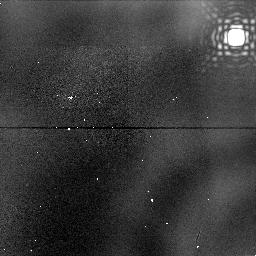
Target: NGC1976-DARK-NIC-FIELD-THREE
Instrument: NICMOS/NIC1
Filter: F187N
Exposure: 6 min
Observation ID: n47m11010

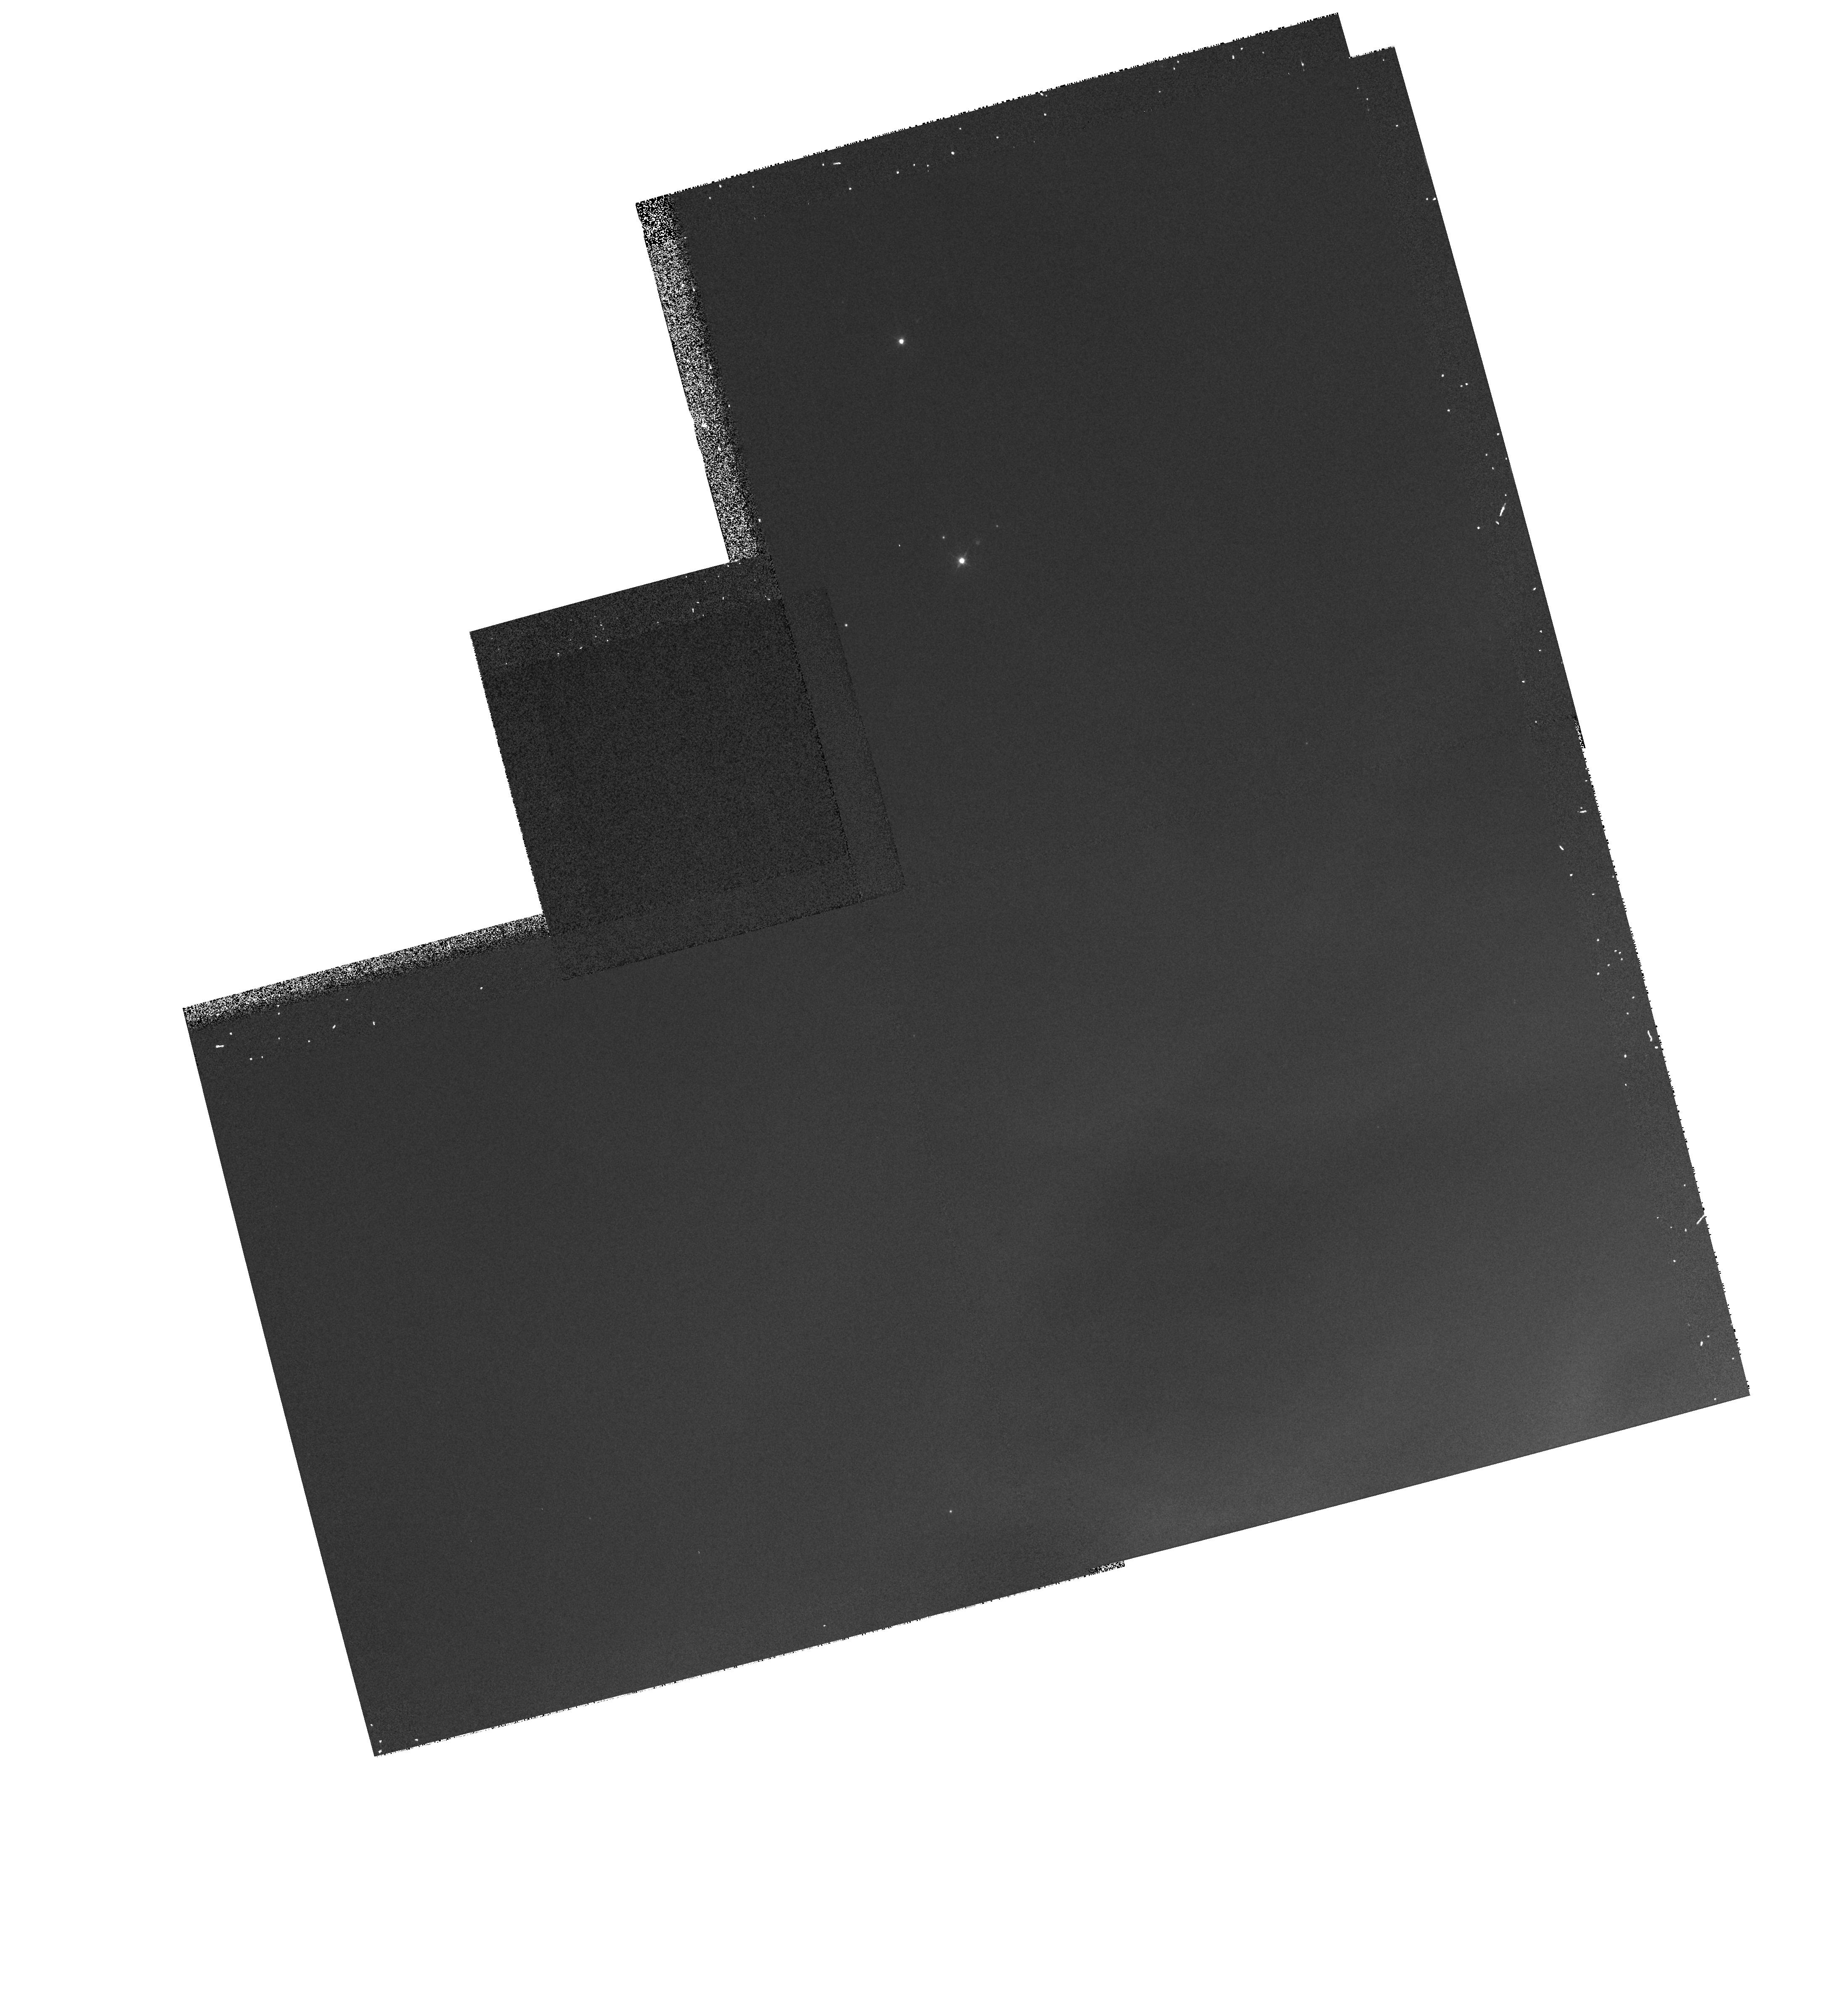
Target: NGC1976-DARK-NIC-FIELD-ONE
Instrument: WFPC2/PC
Filter: F502N
Exposure: 8 min
Observation ID: hst_7367_10_wfpc2_pc_f502n_u47m10

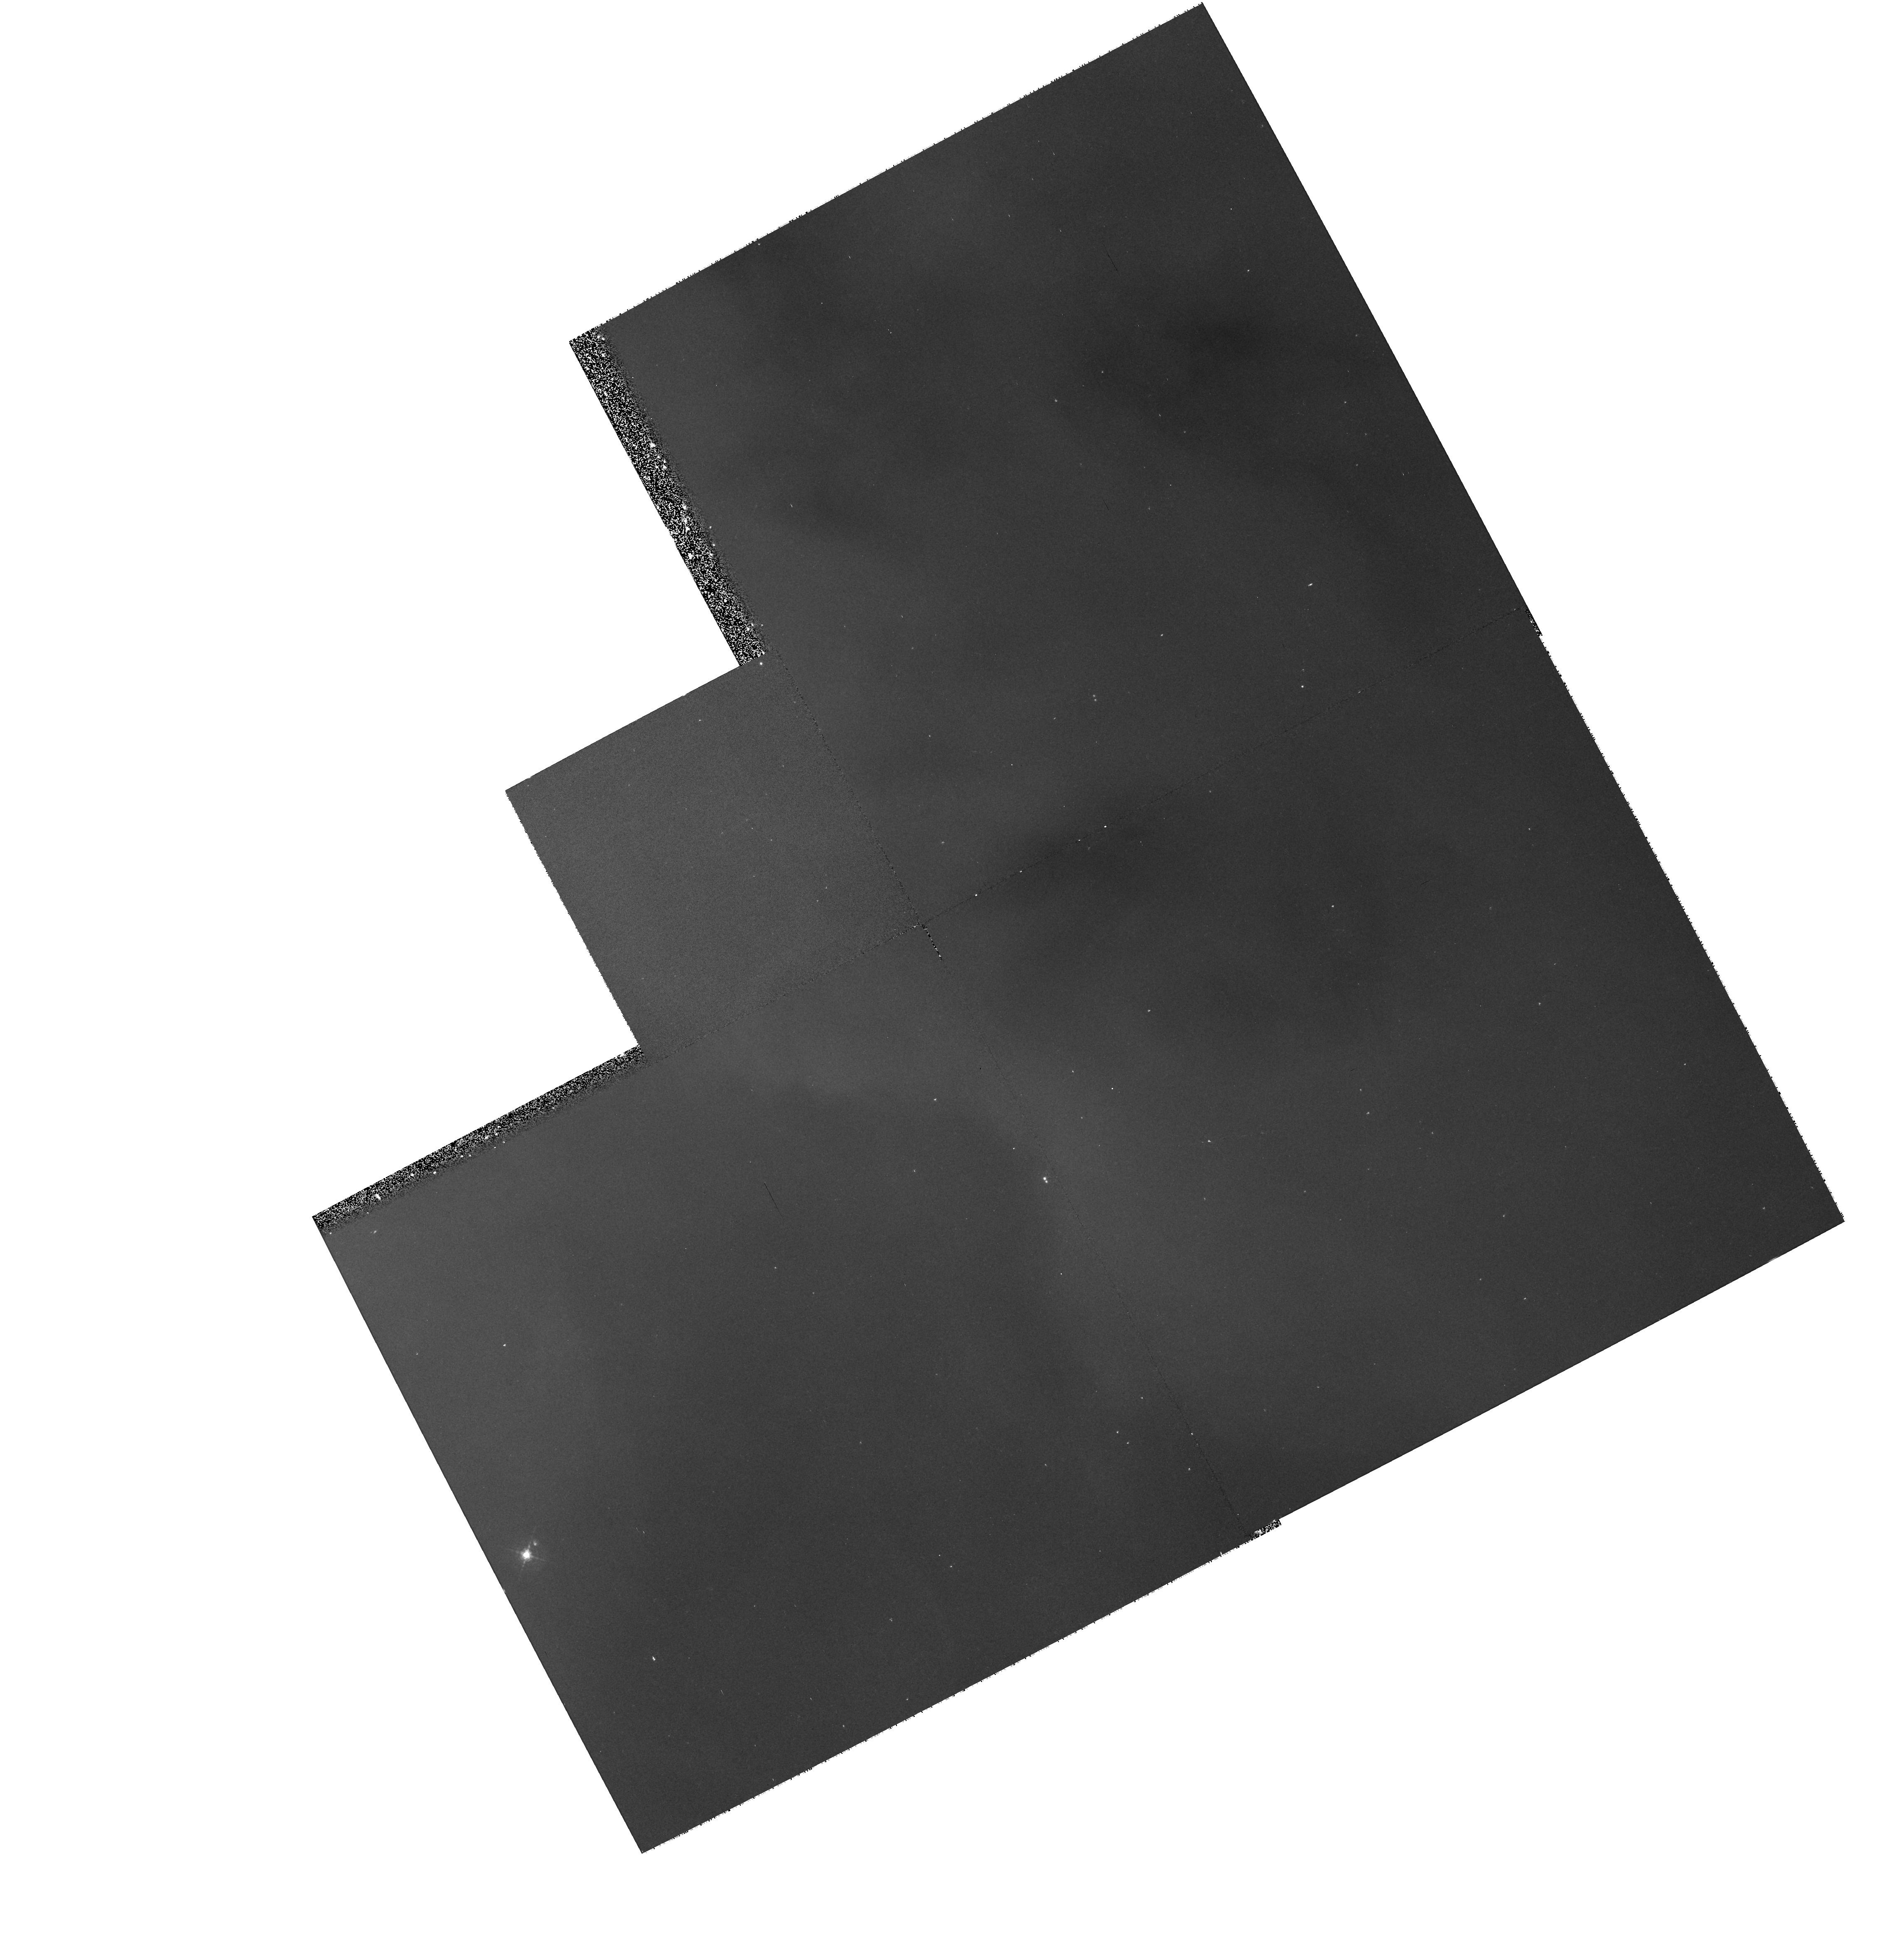
Target: NGC1976-DARK-STIS-EDGE
Instrument: WFPC2/PC
Filter: F502N
Exposure: 10 min
Observation ID: hst_7367_08_wfpc2_pc_f502n_u47m08

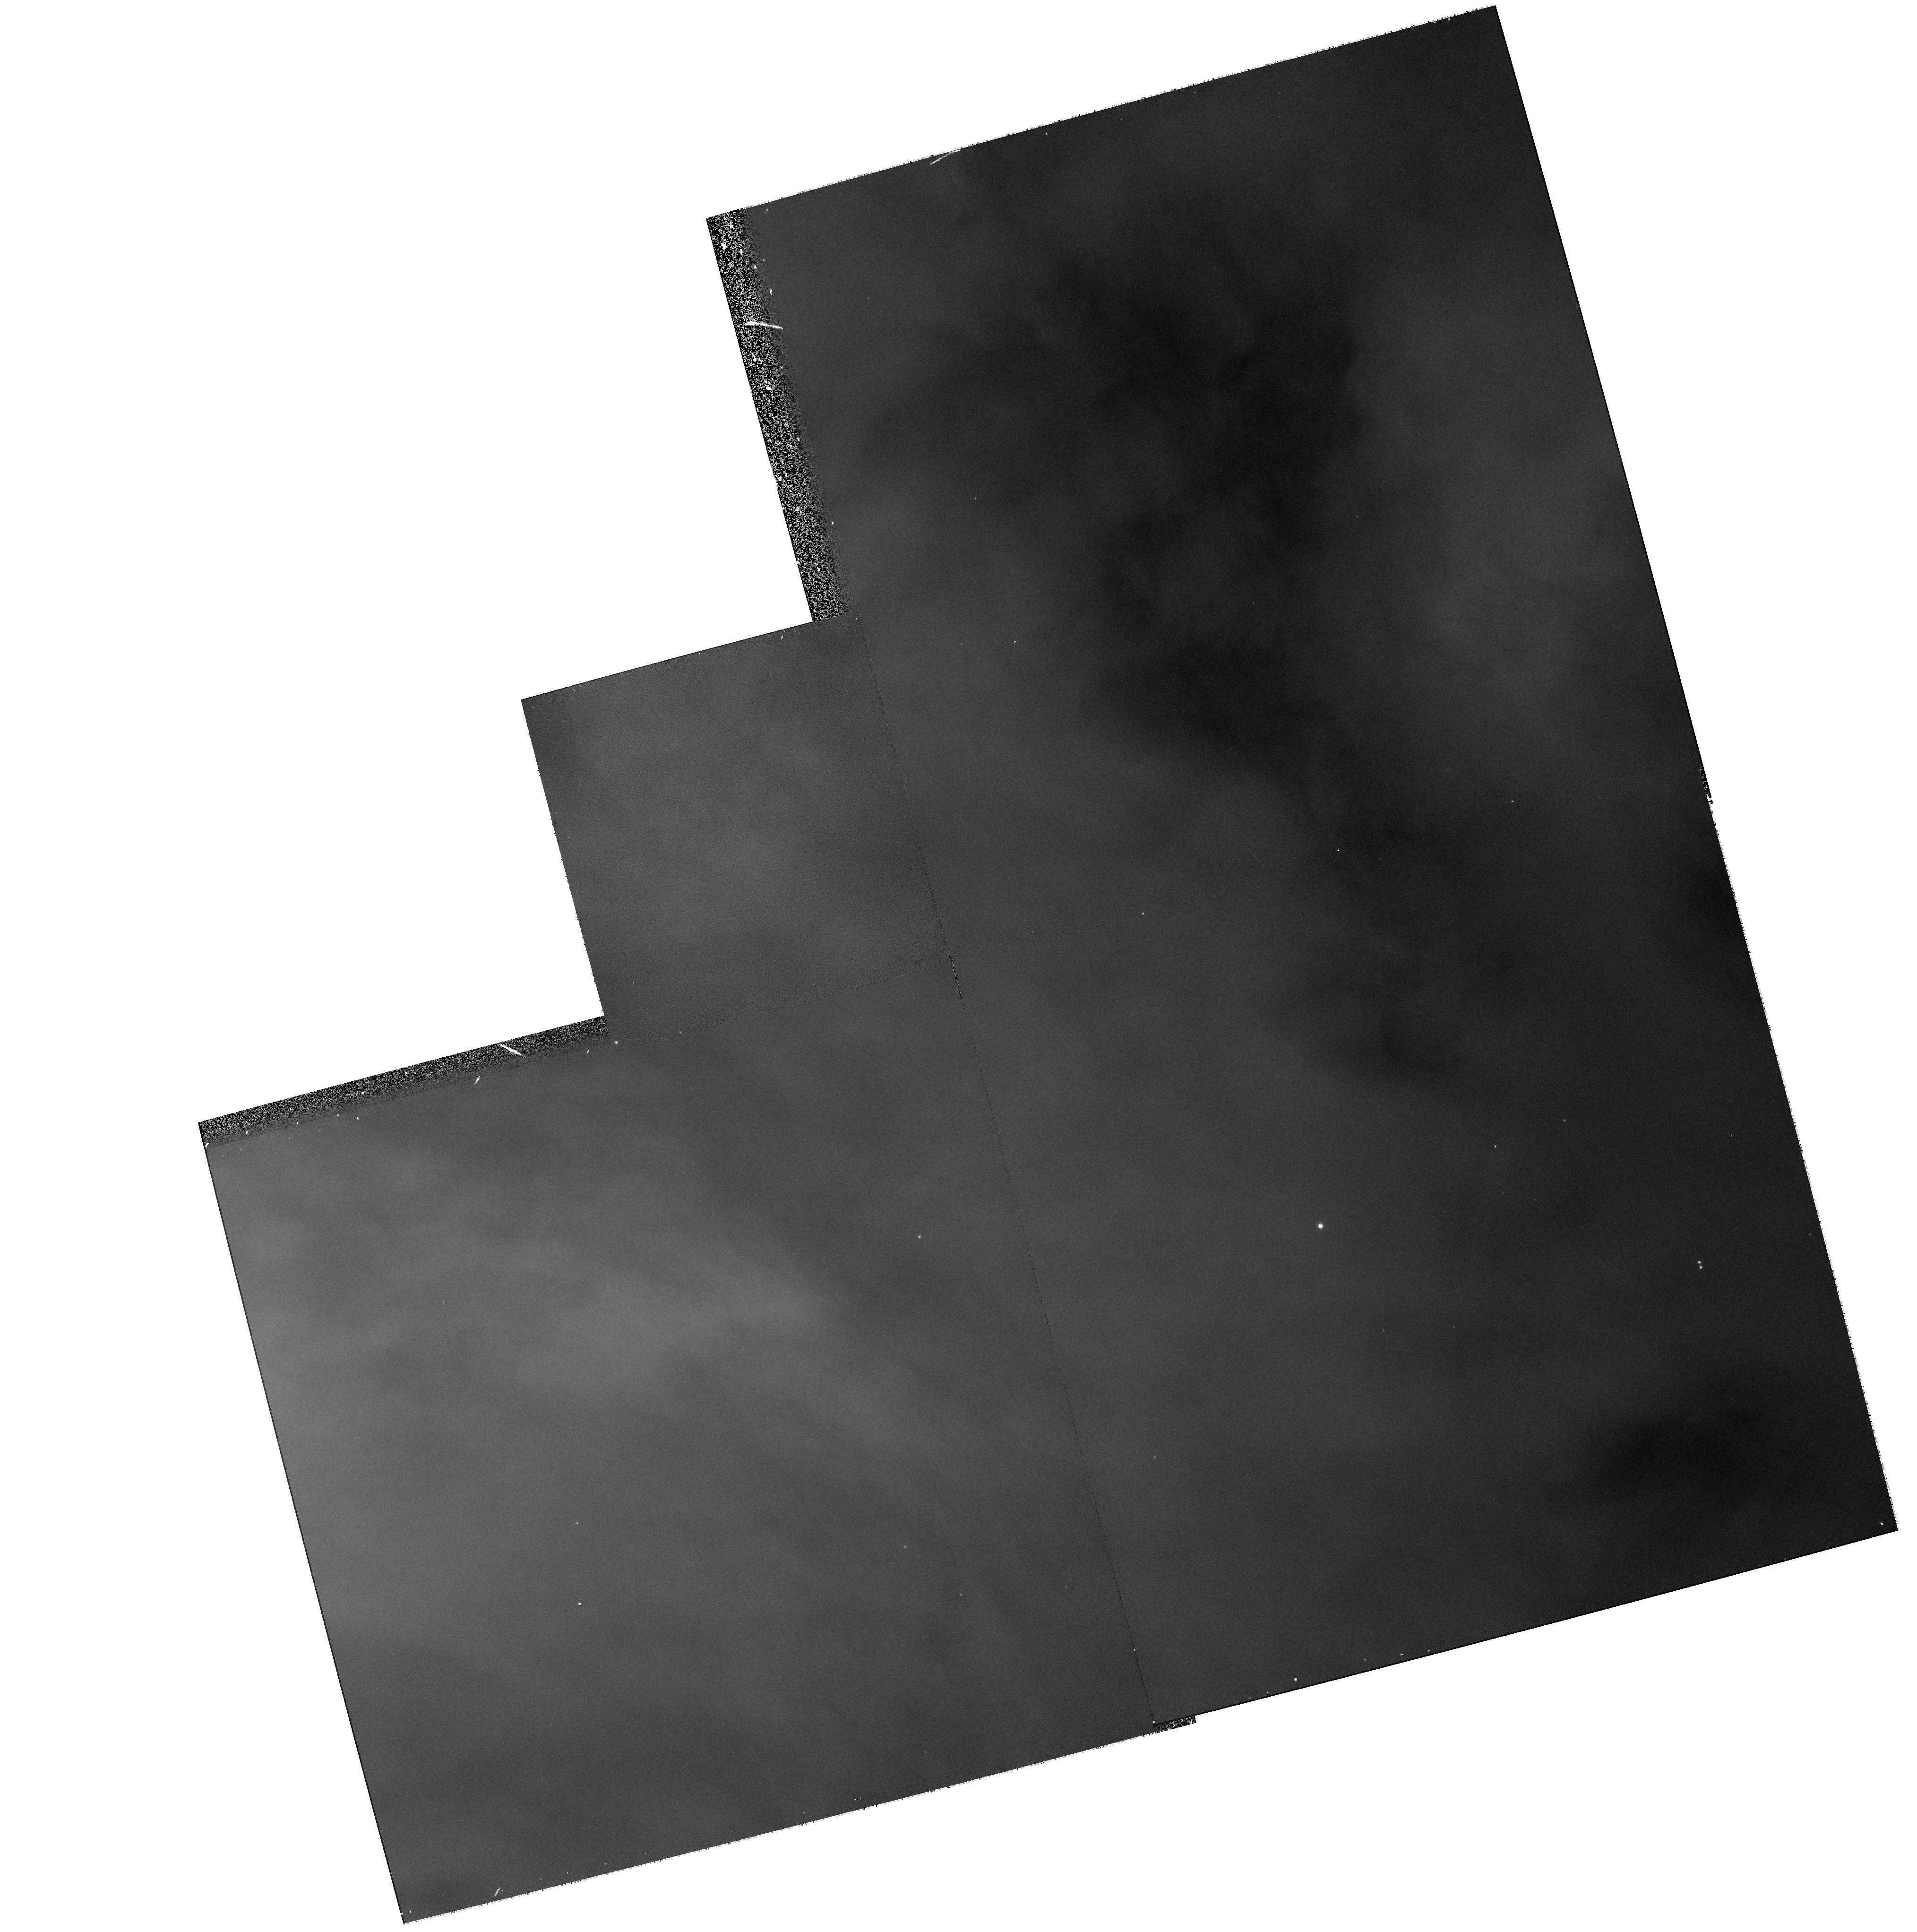
Target: NGC1976-DARK-STIS-FIELD-SEVEN
Instrument: WFPC2/PC
Filter: F656N
Exposure: 5 min
Observation ID: hst_7367_07_wfpc2_pc_f656n_u47m07

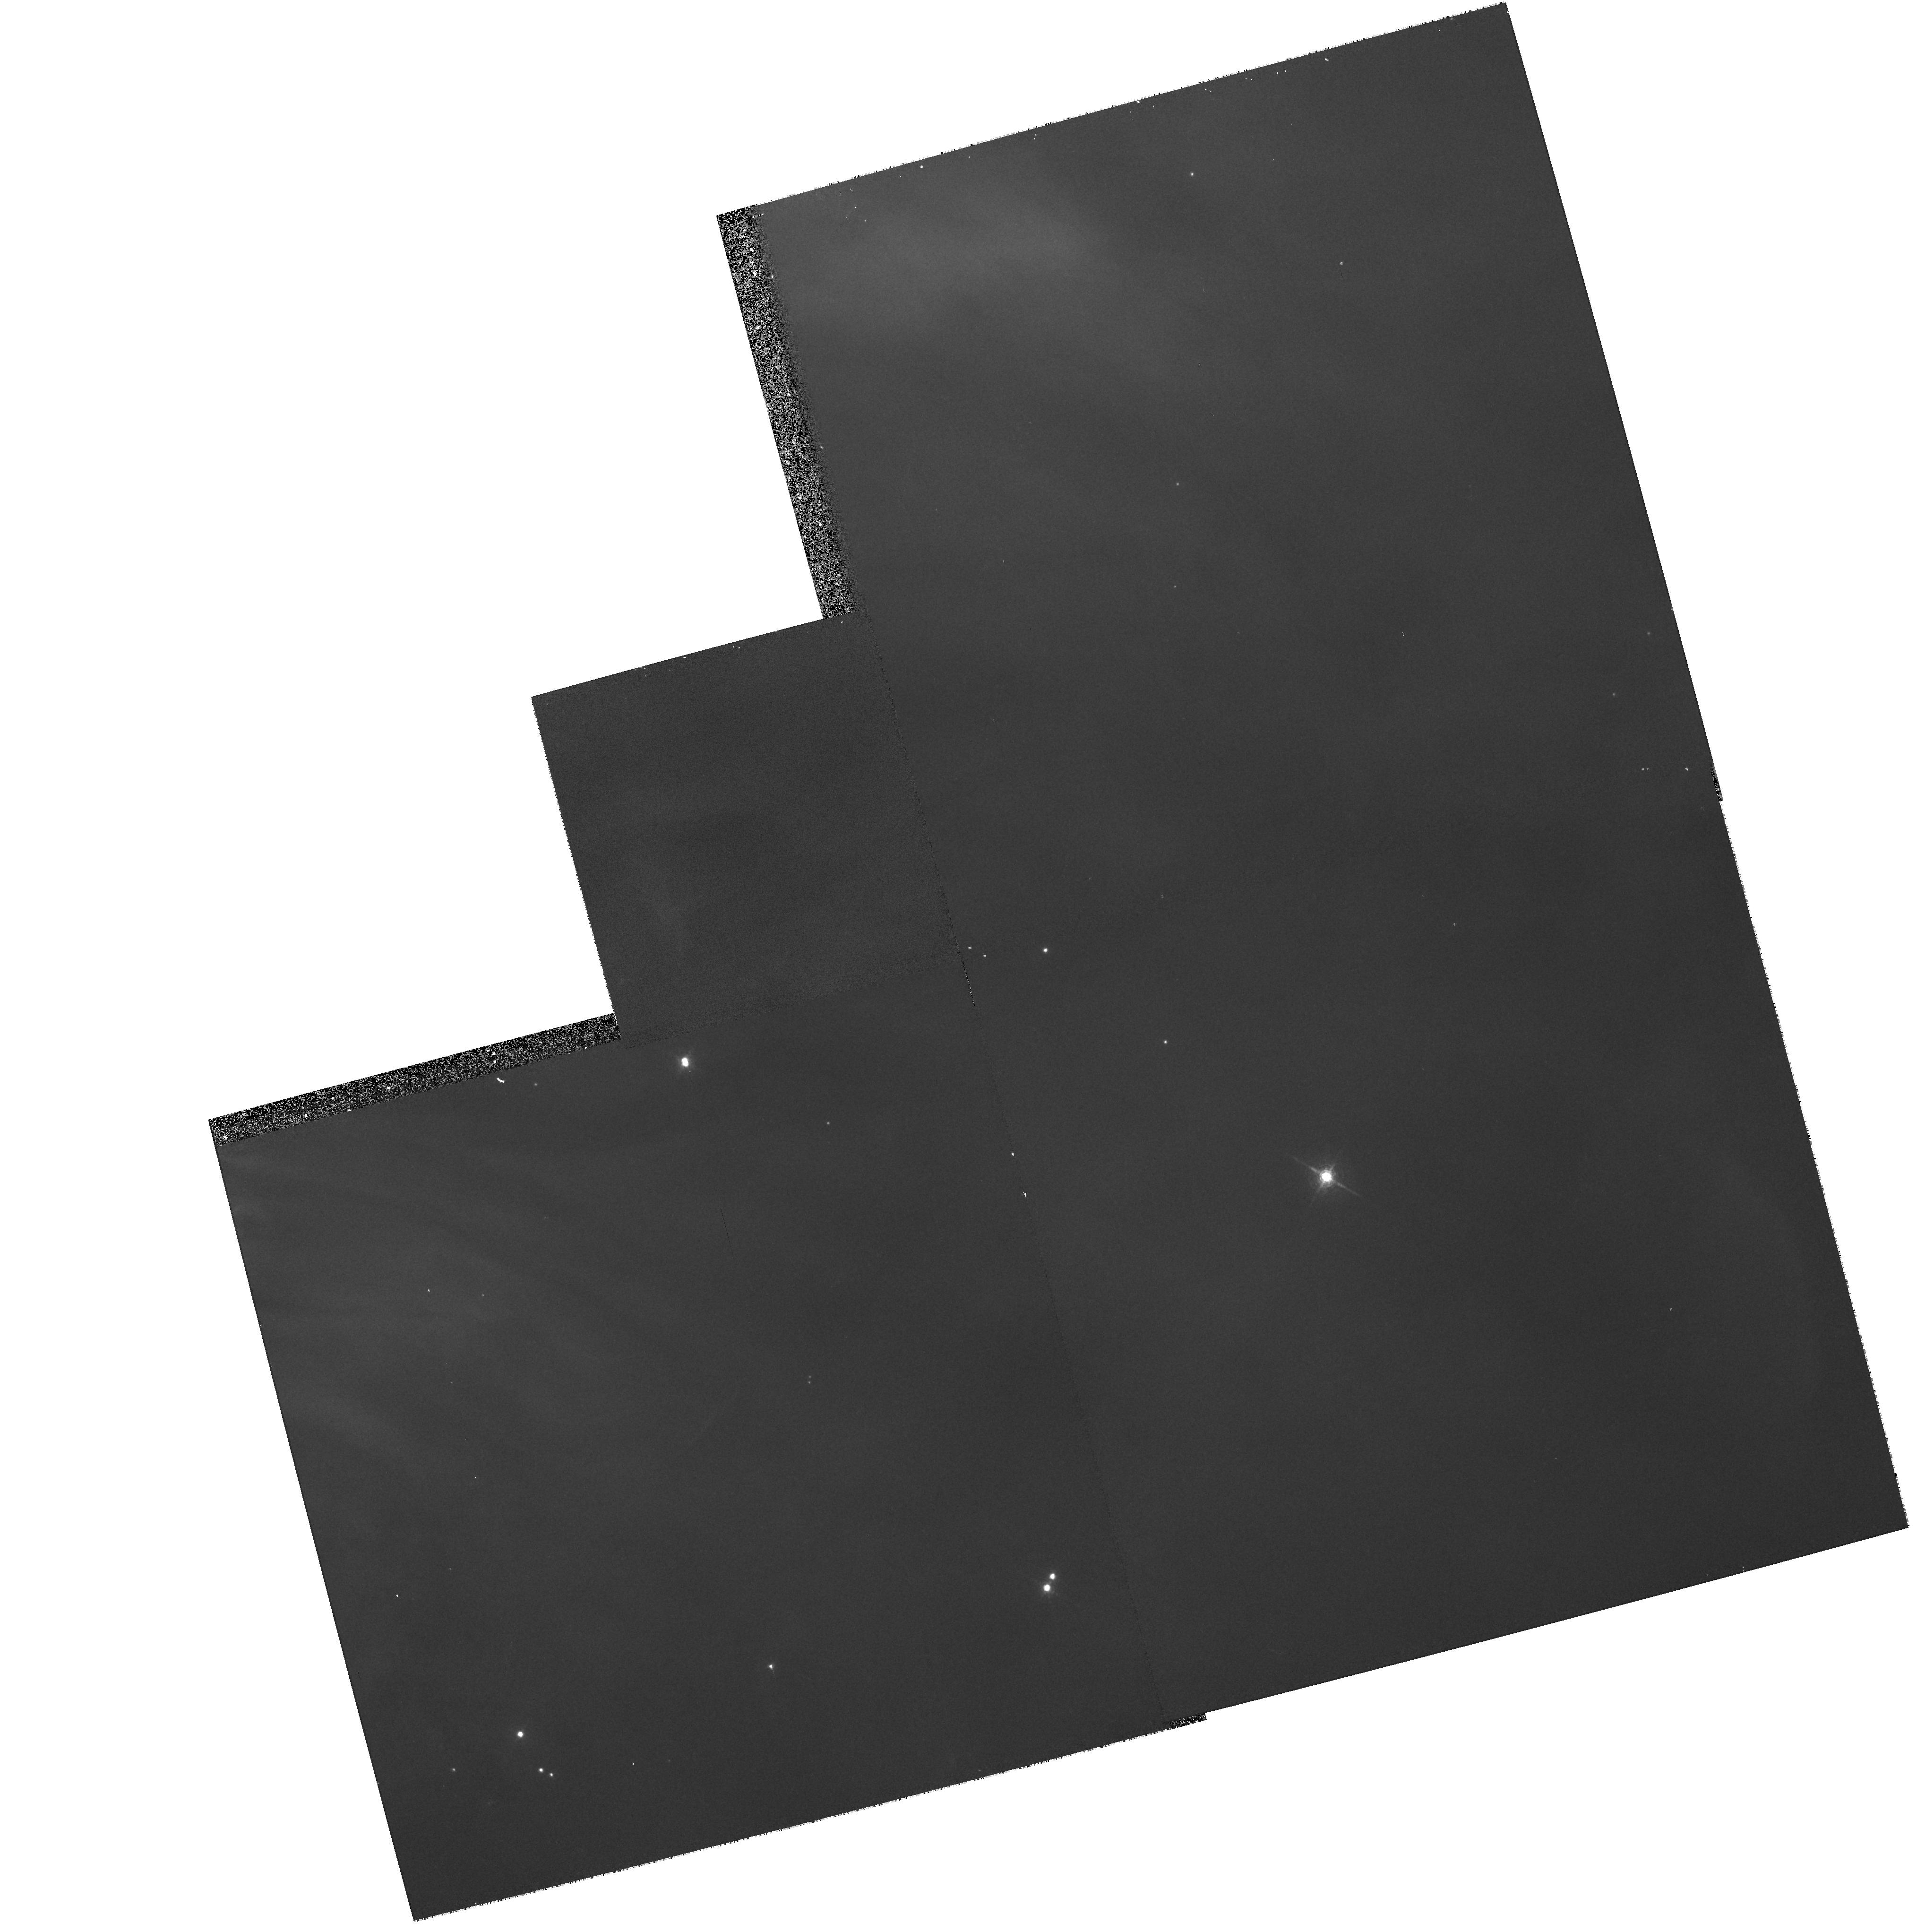
Target: NGC1976-DARK-STIS-FIELD-FOUR
Instrument: WFPC2/PC
Filter: F658N
Exposure: 5 min
Observation ID: hst_7367_04_wfpc2_pc_f658n_u47m04

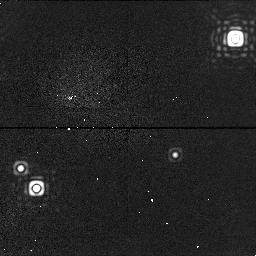
Target: NGC1976-DARK-NIC-FIELD-TWO
Instrument: NICMOS/NIC1
Filter: F190N
Exposure: 6 min
Observation ID: n47m11040

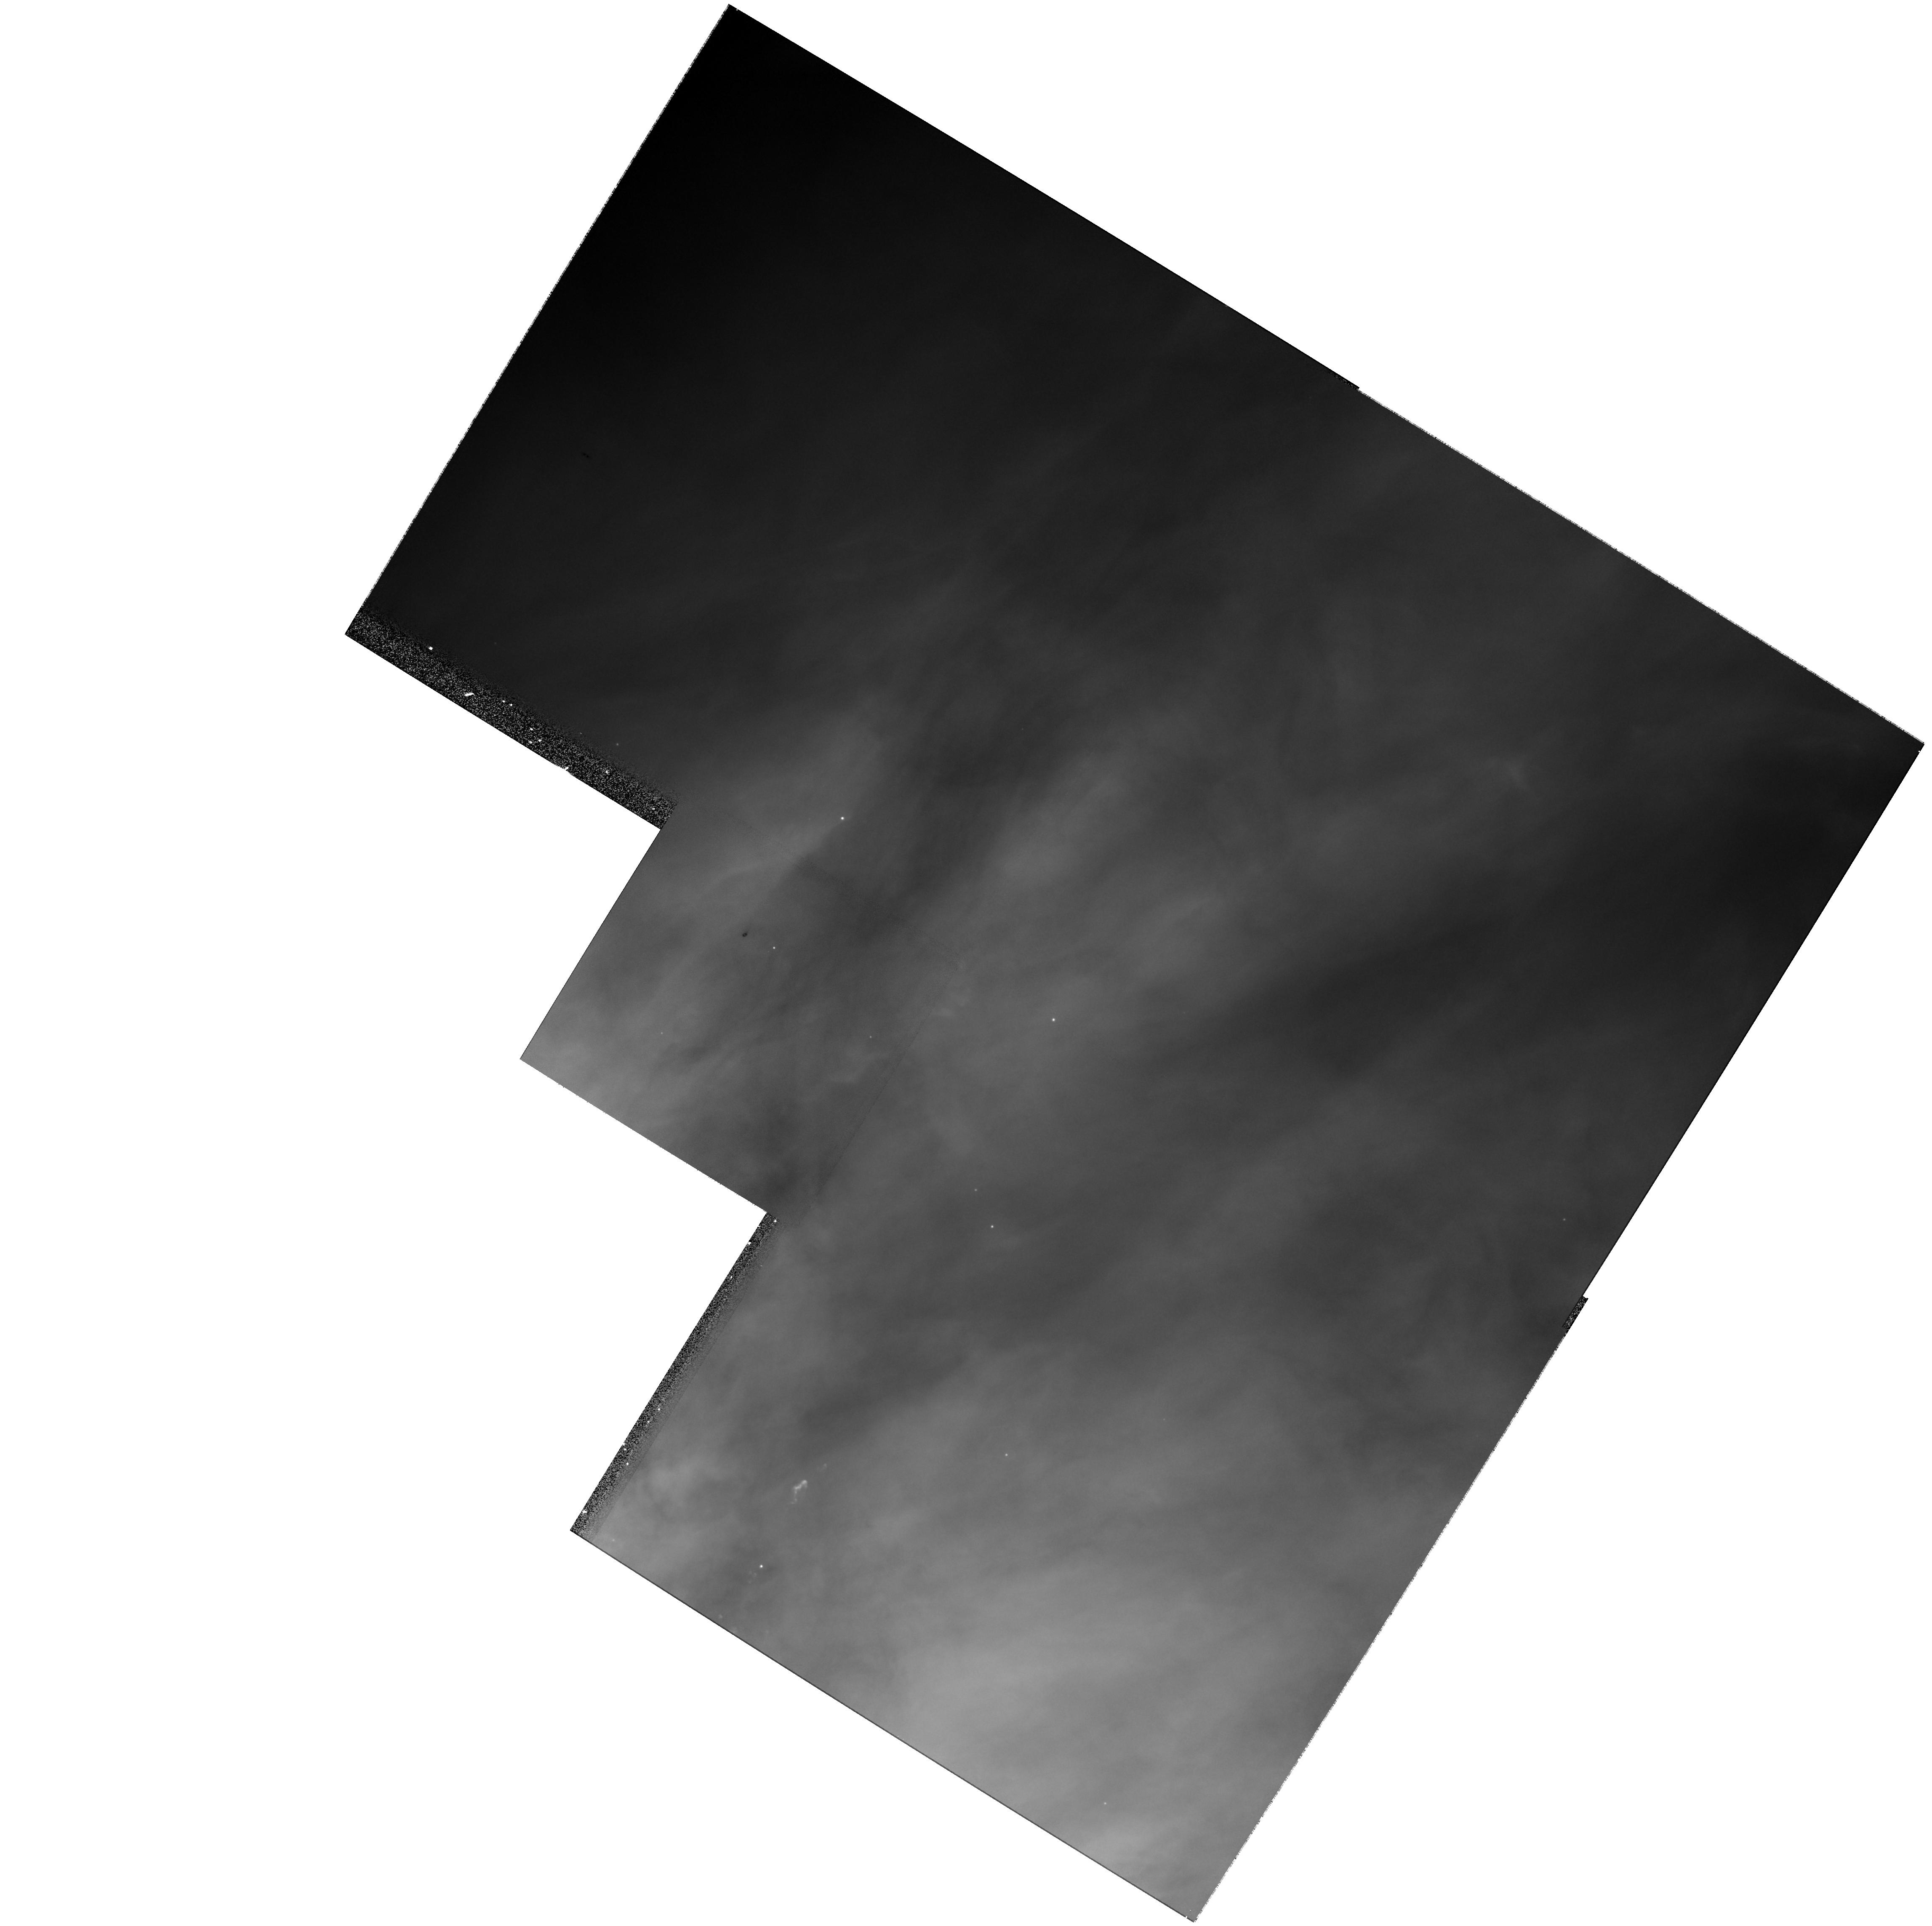
Target: NGC1976-DARK-STIS-FIELD-THREE
Instrument: WFPC2/PC
Filter: F656N
Exposure: 11 min
Observation ID: hst_7367_03_wfpc2_pc_f656n_u47m03

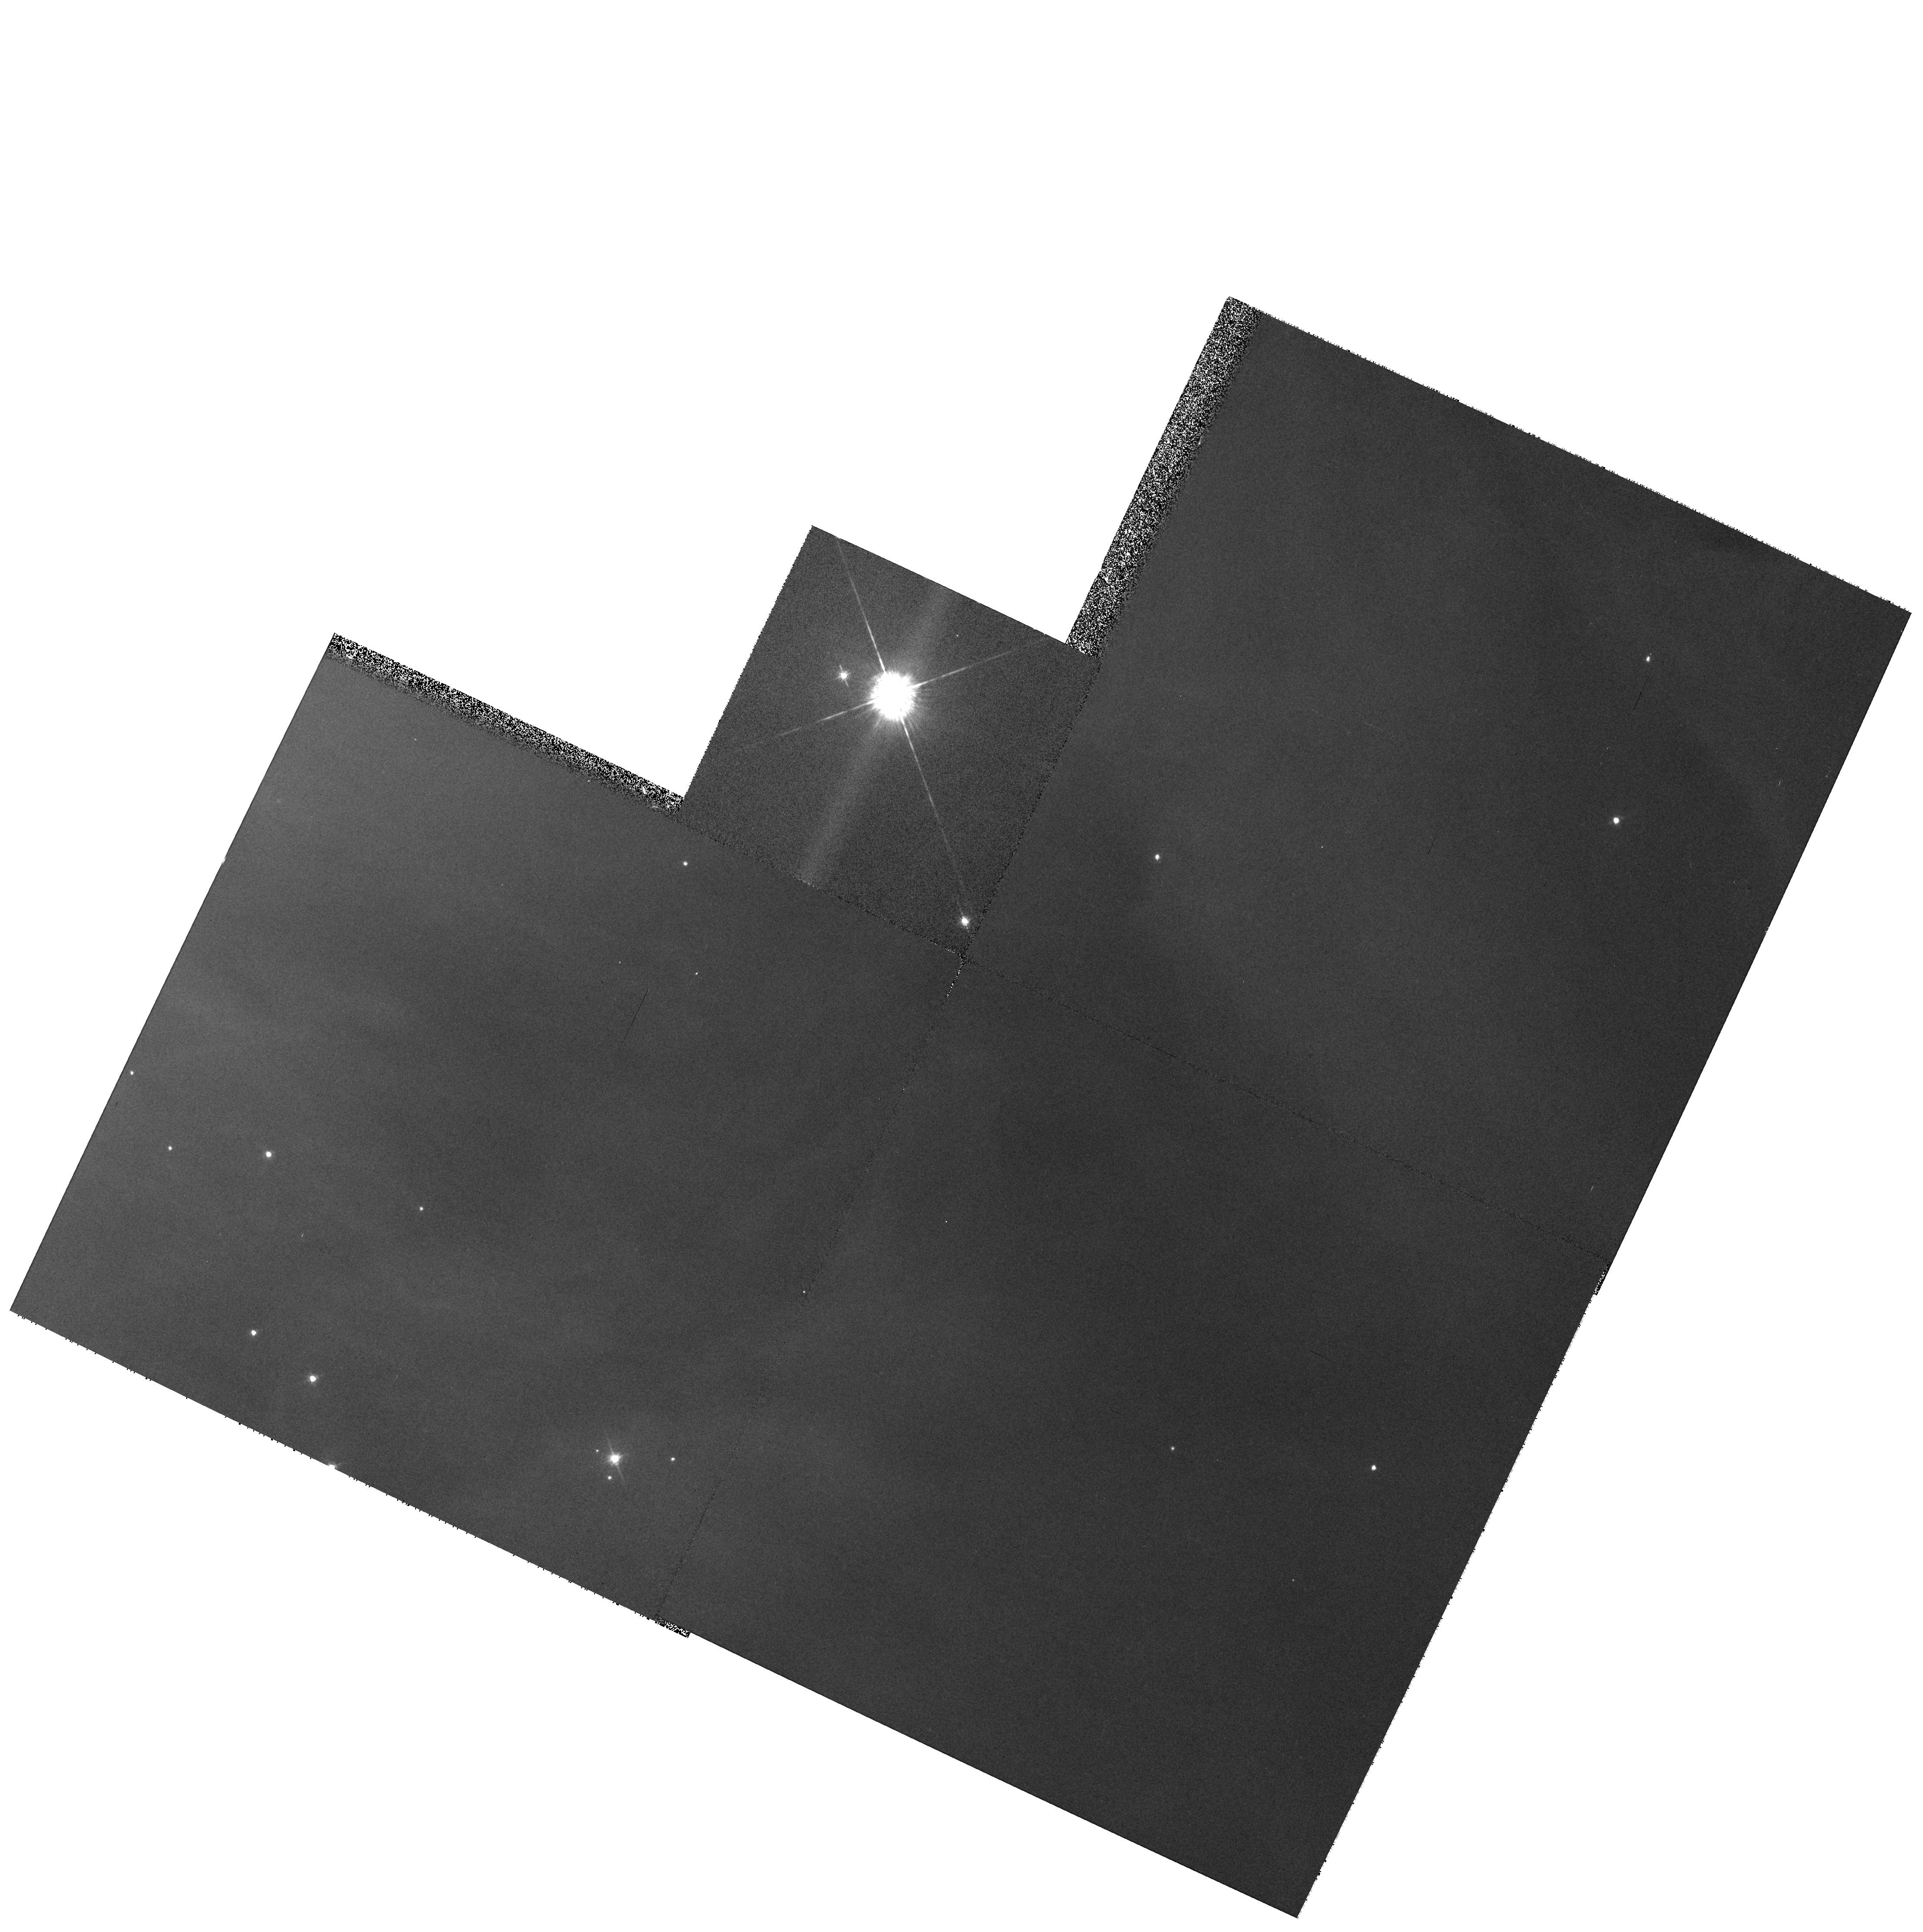
Target: NGC1976-DARK-STIS-FIELD-FIVE
Instrument: WFPC2/PC
Filter: F547M
Exposure: 3 min
Observation ID: hst_7367_05_wfpc2_pc_f547m_u47m05

Multi-wavelength imaging of circumstellar disks in the Orion Nebula (PI: McCaughrean, Mark J.)

We will use STIS and NICMOS to obtain multi-wavelength images of a sample of circumstellar disks seen as silhouettes against the bright emission-line background of the Orion Nebula. These new data will greatly complement our pending Cycle 6 WFPC2 study, where the disks will be observed at 6565 Angstroms (H Alpha). In Cycle 7, we will make use of the newly available instruments to obtain images for all disks at 3727 Angstroms ([OII]) and 5007 Angstroms ([OIII]) using STIS, and at 1.876 microns (Pa Alpha) using NICMOS for two of the disks. The combined Cycle 6 and 7 data will provide unprecedented spatial resolution imaging of the disks (at [OII], ~20 AU, compared to disk sizes ~50-1000 AU diameter), across an extended wavelength range, allowing us expand our sensitivity to disk surface density by an order of magnitude. Therefore, we will be able to examine the radial structure of the disks in great detail, and over a wide spatial extent. Results from our Cycle 4 WFPC2 imaging program indicate that the disks are truncated at their outer edges: the new data will allow us to examine this truncation and the inner disk radial profile in much greater detail, and therefore provide strong observational constraints on the putative truncation mechanism. We will also obtain deep near-IR continuum images of the edge-on disk Orion 114-426 in order to detect the central star directly, or at least place a much stronger lower limit on the line-of-sight extinction towards it, and thus also on the total disk mass. Finally, long-slit spectroscopy of the reflection nebula in the edge-on disk Orion 114-426 will be obtained in order to indirectly spectrally type the hidden central star.